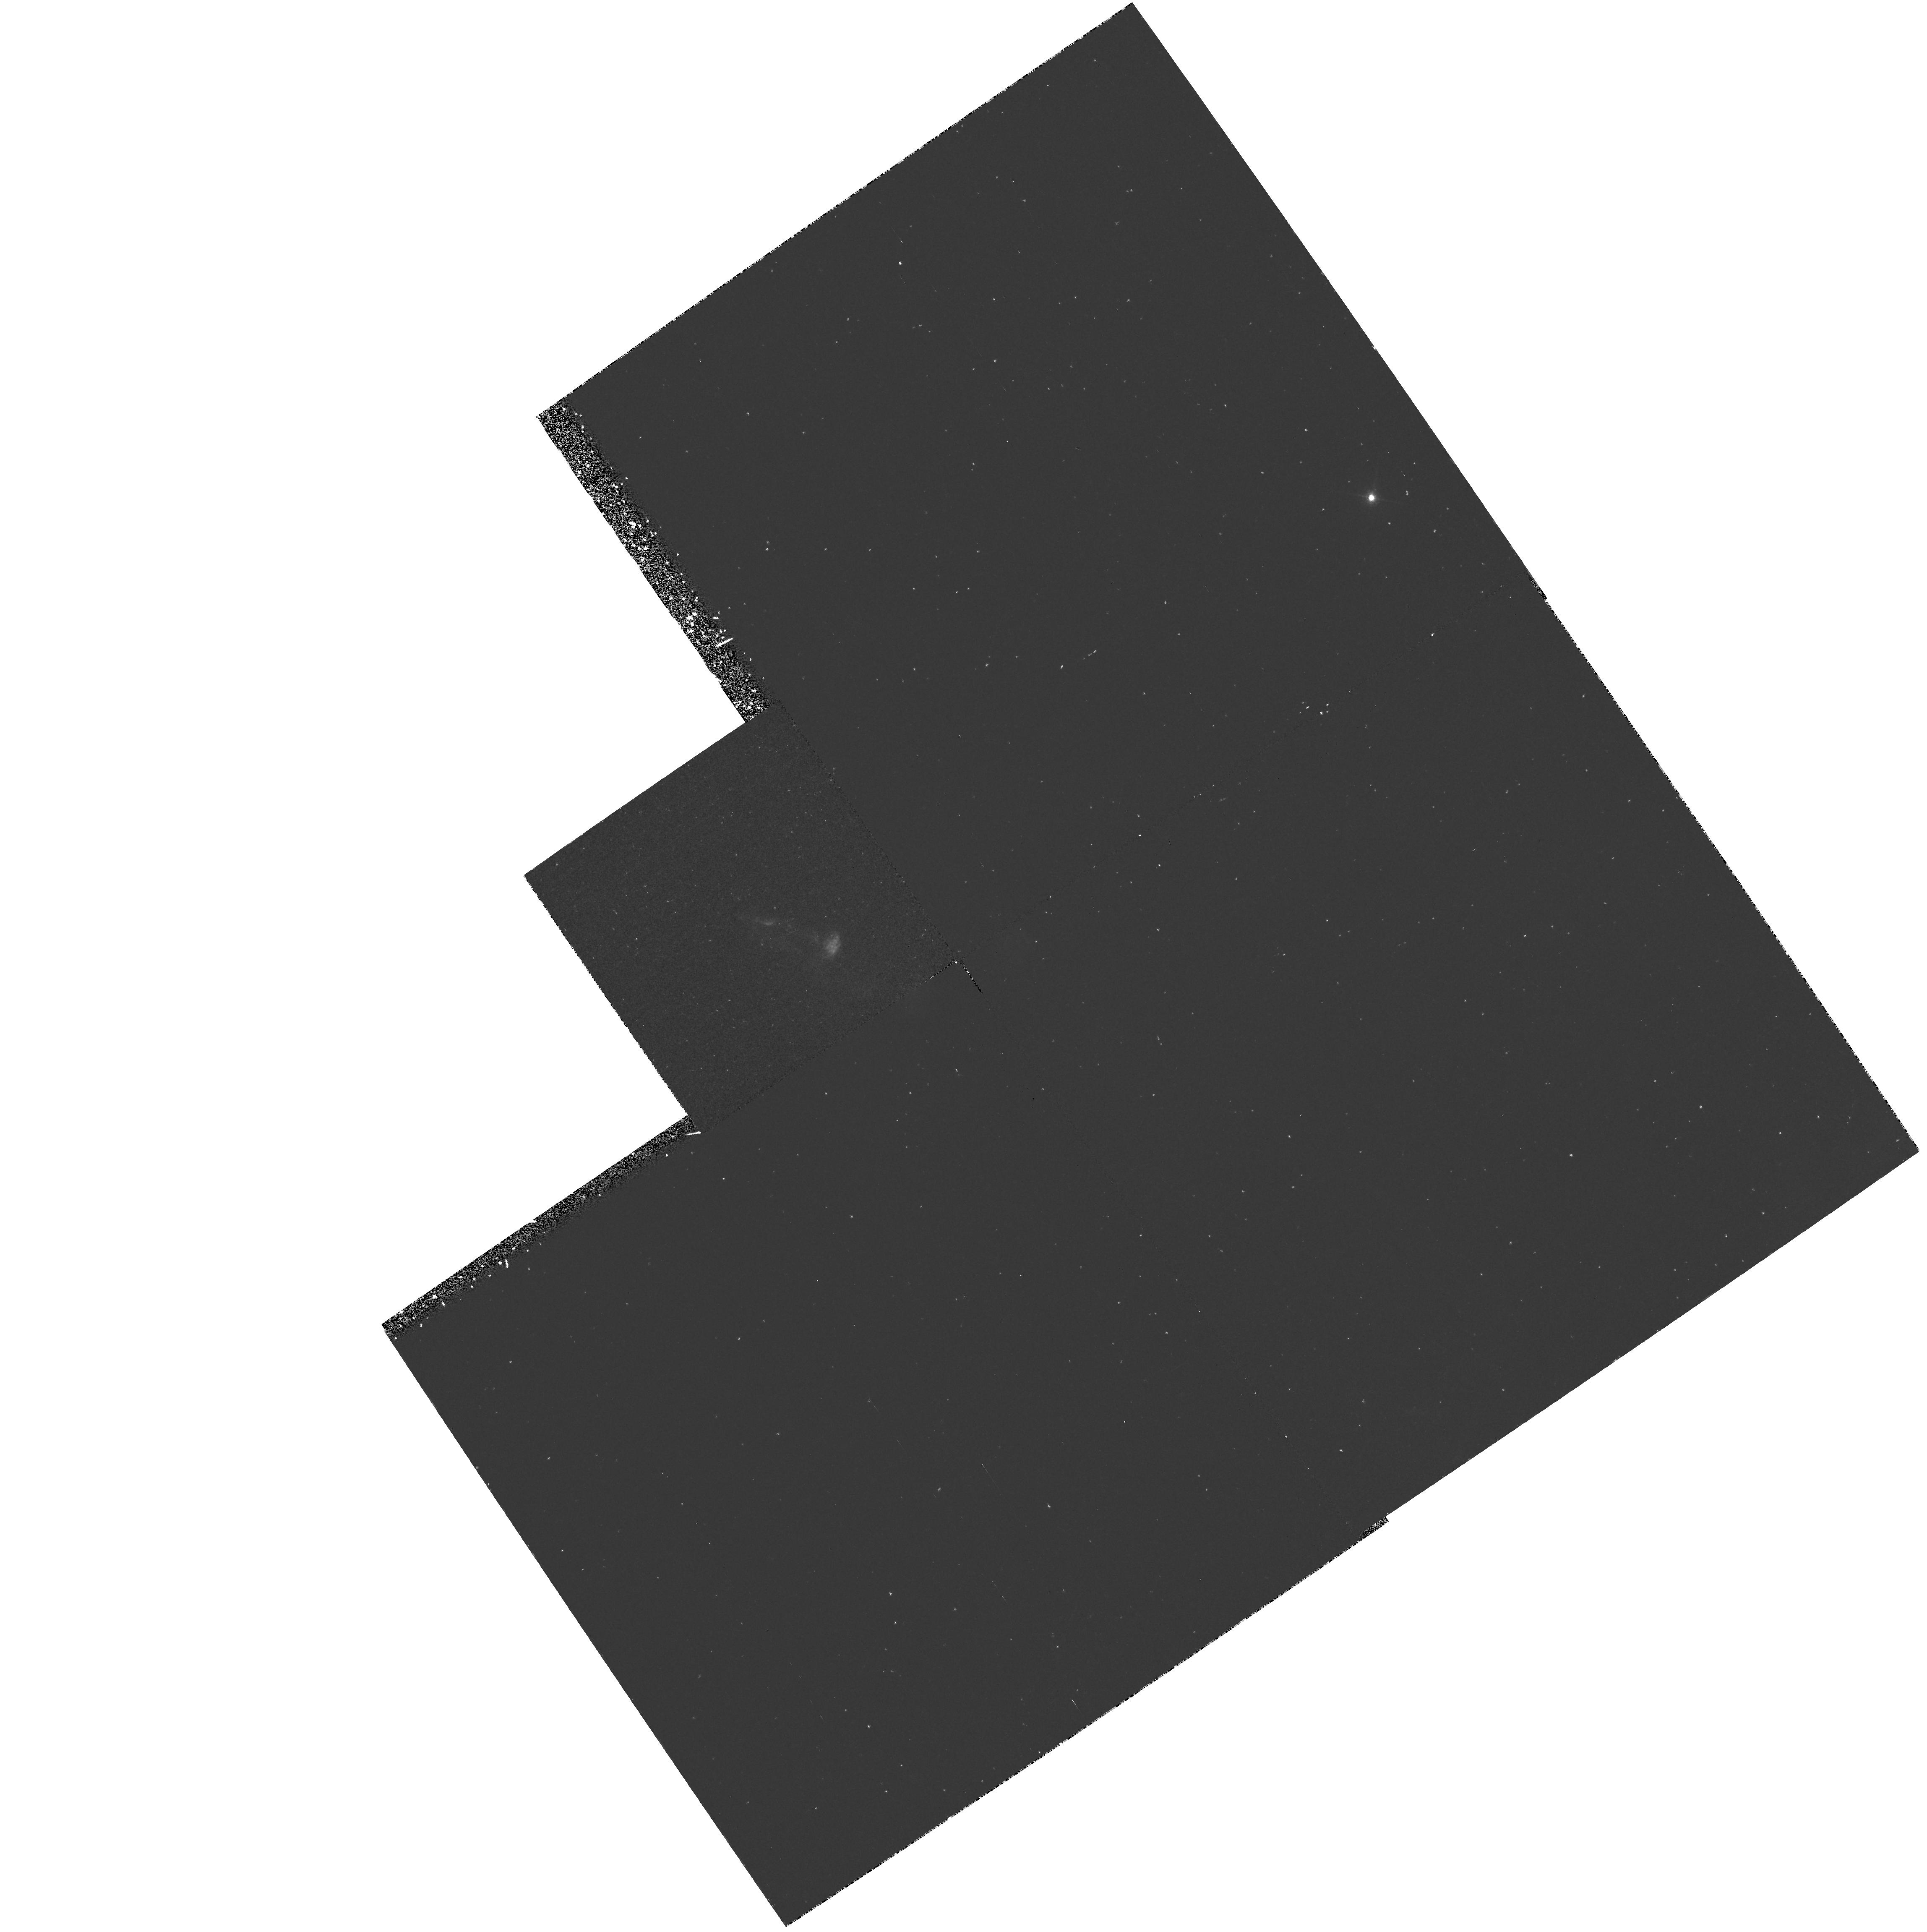
Target: L1551-IRS5. Instrument: WFPC2/PC. Filter: F673N. Exposure: 42 min. Observation ID: hst_6127_01_wfpc2_pc_f673n_u31f01

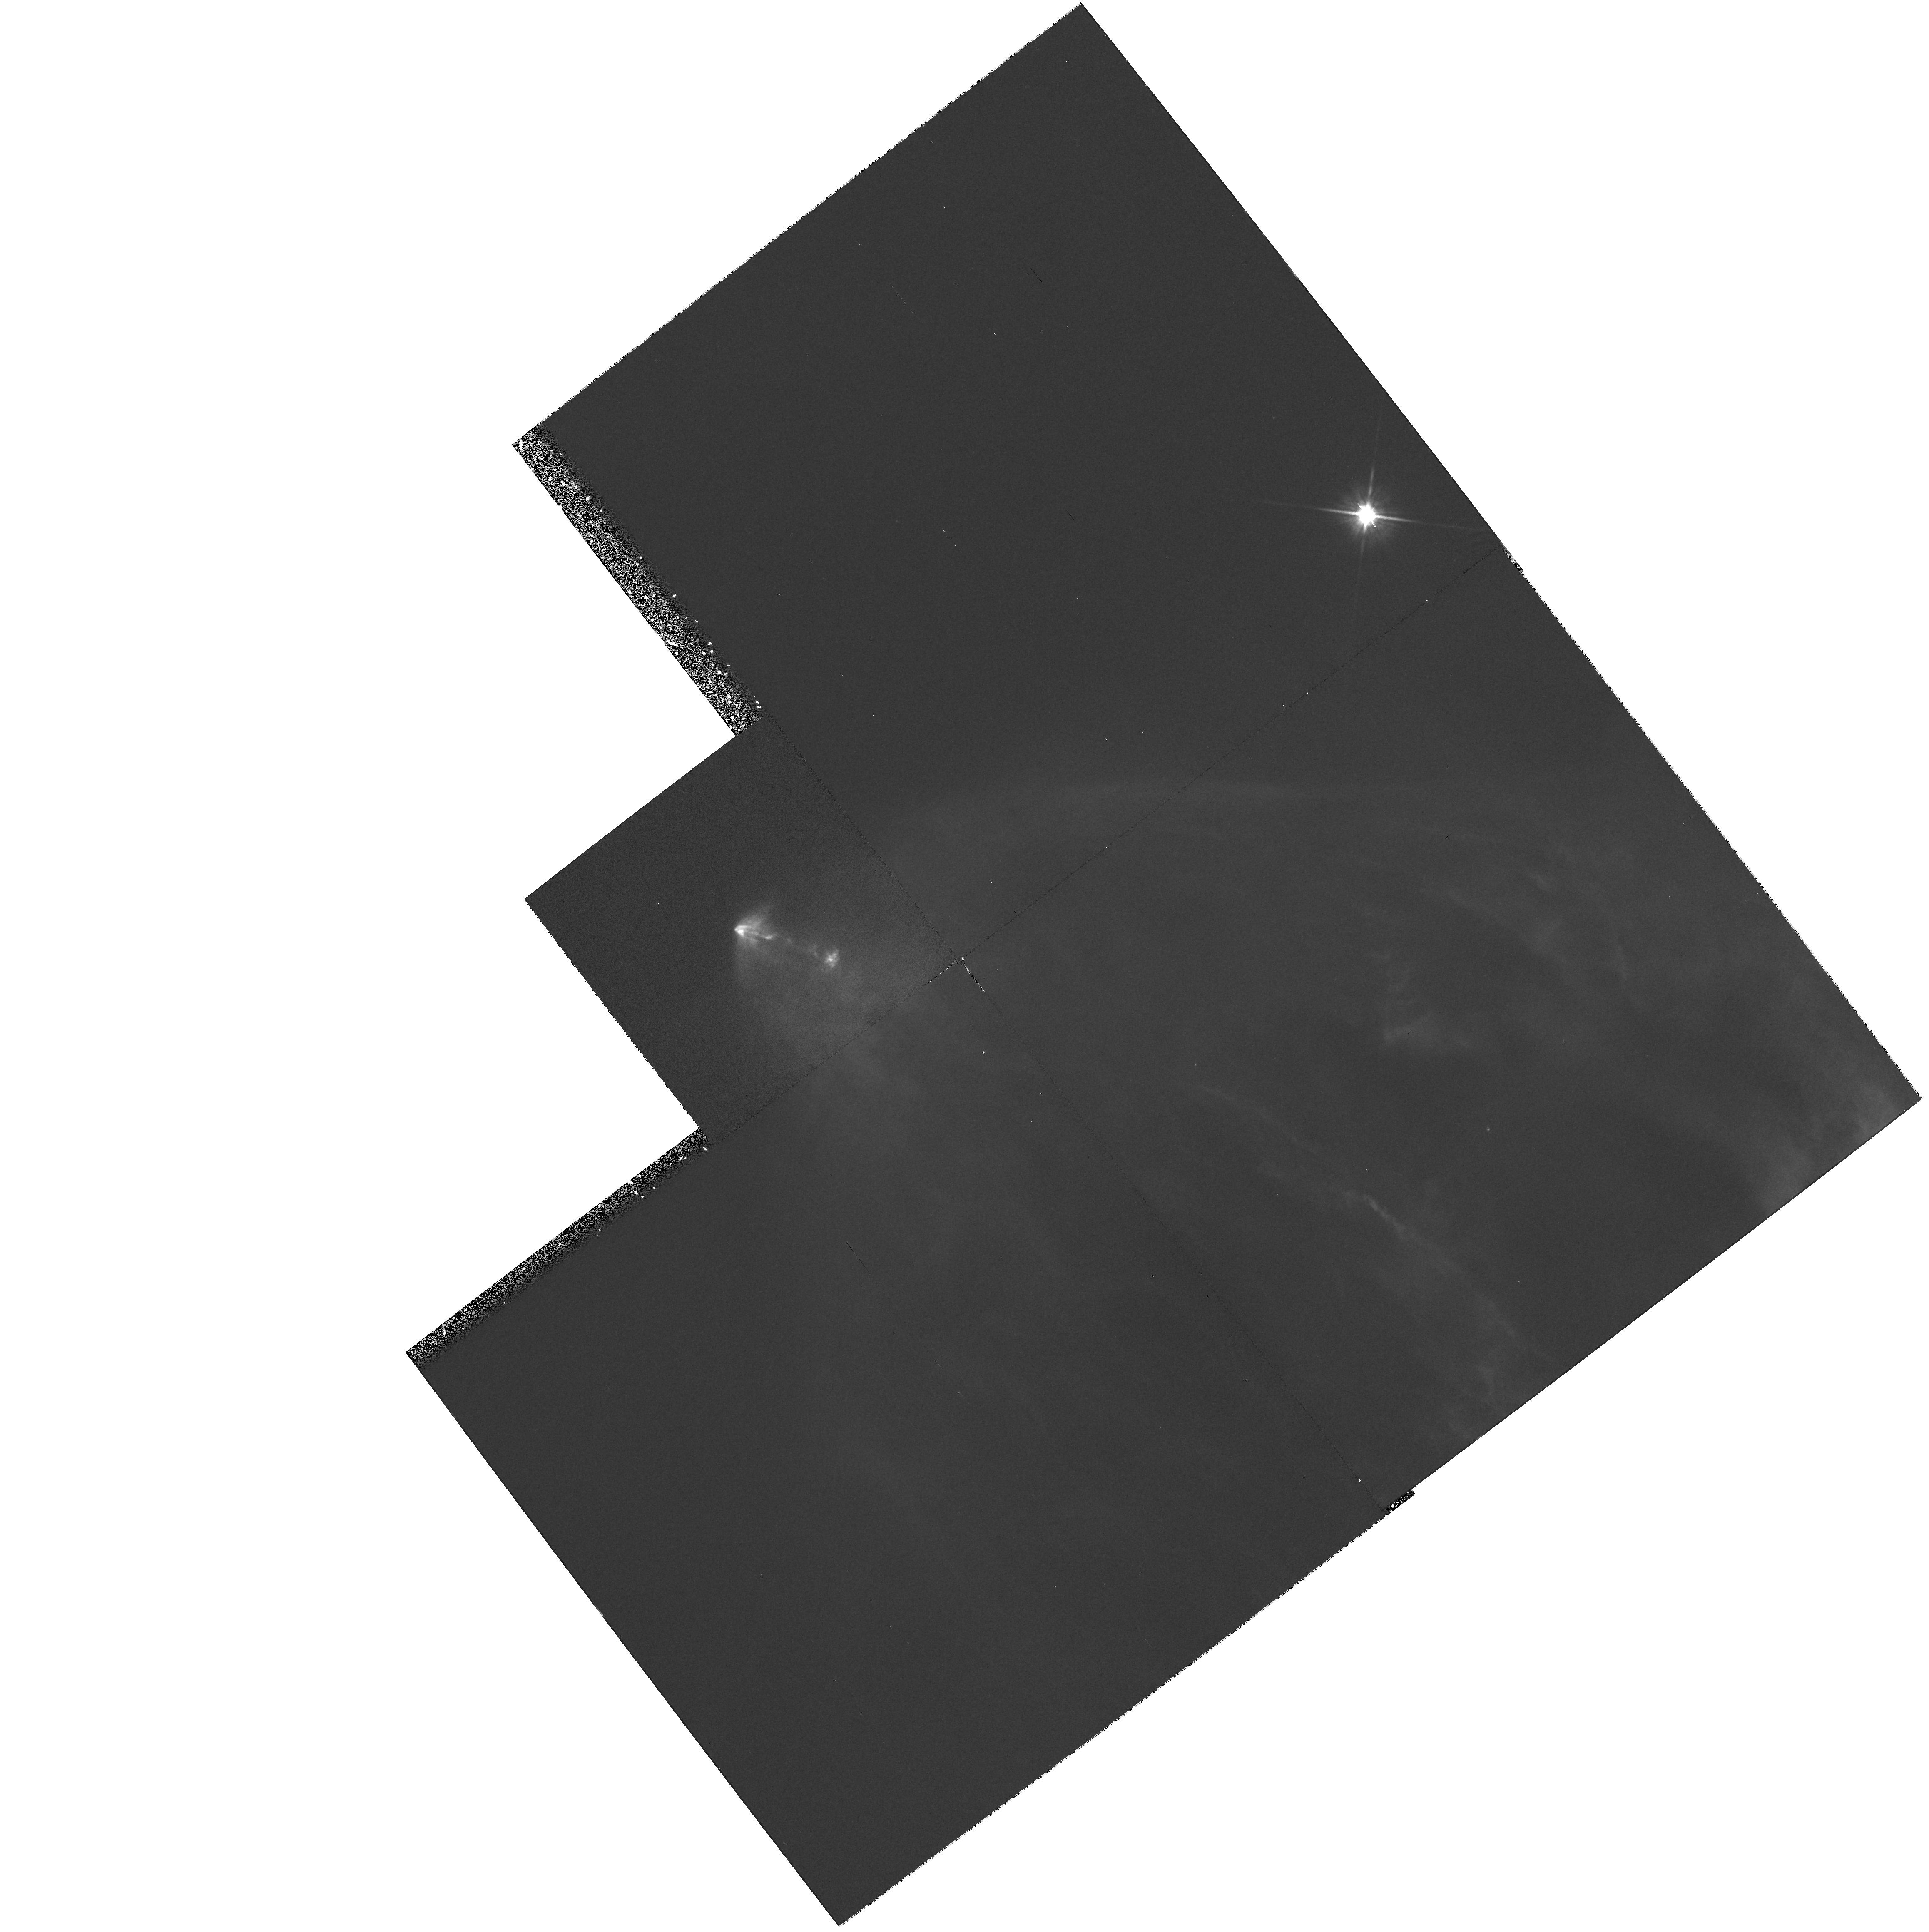
Target: L1551-IRS5. Instrument: WFPC2/PC. Filter: F814W. Exposure: 35 min. Observation ID: hst_6127_50_wfpc2_pc_f814w_u31f50

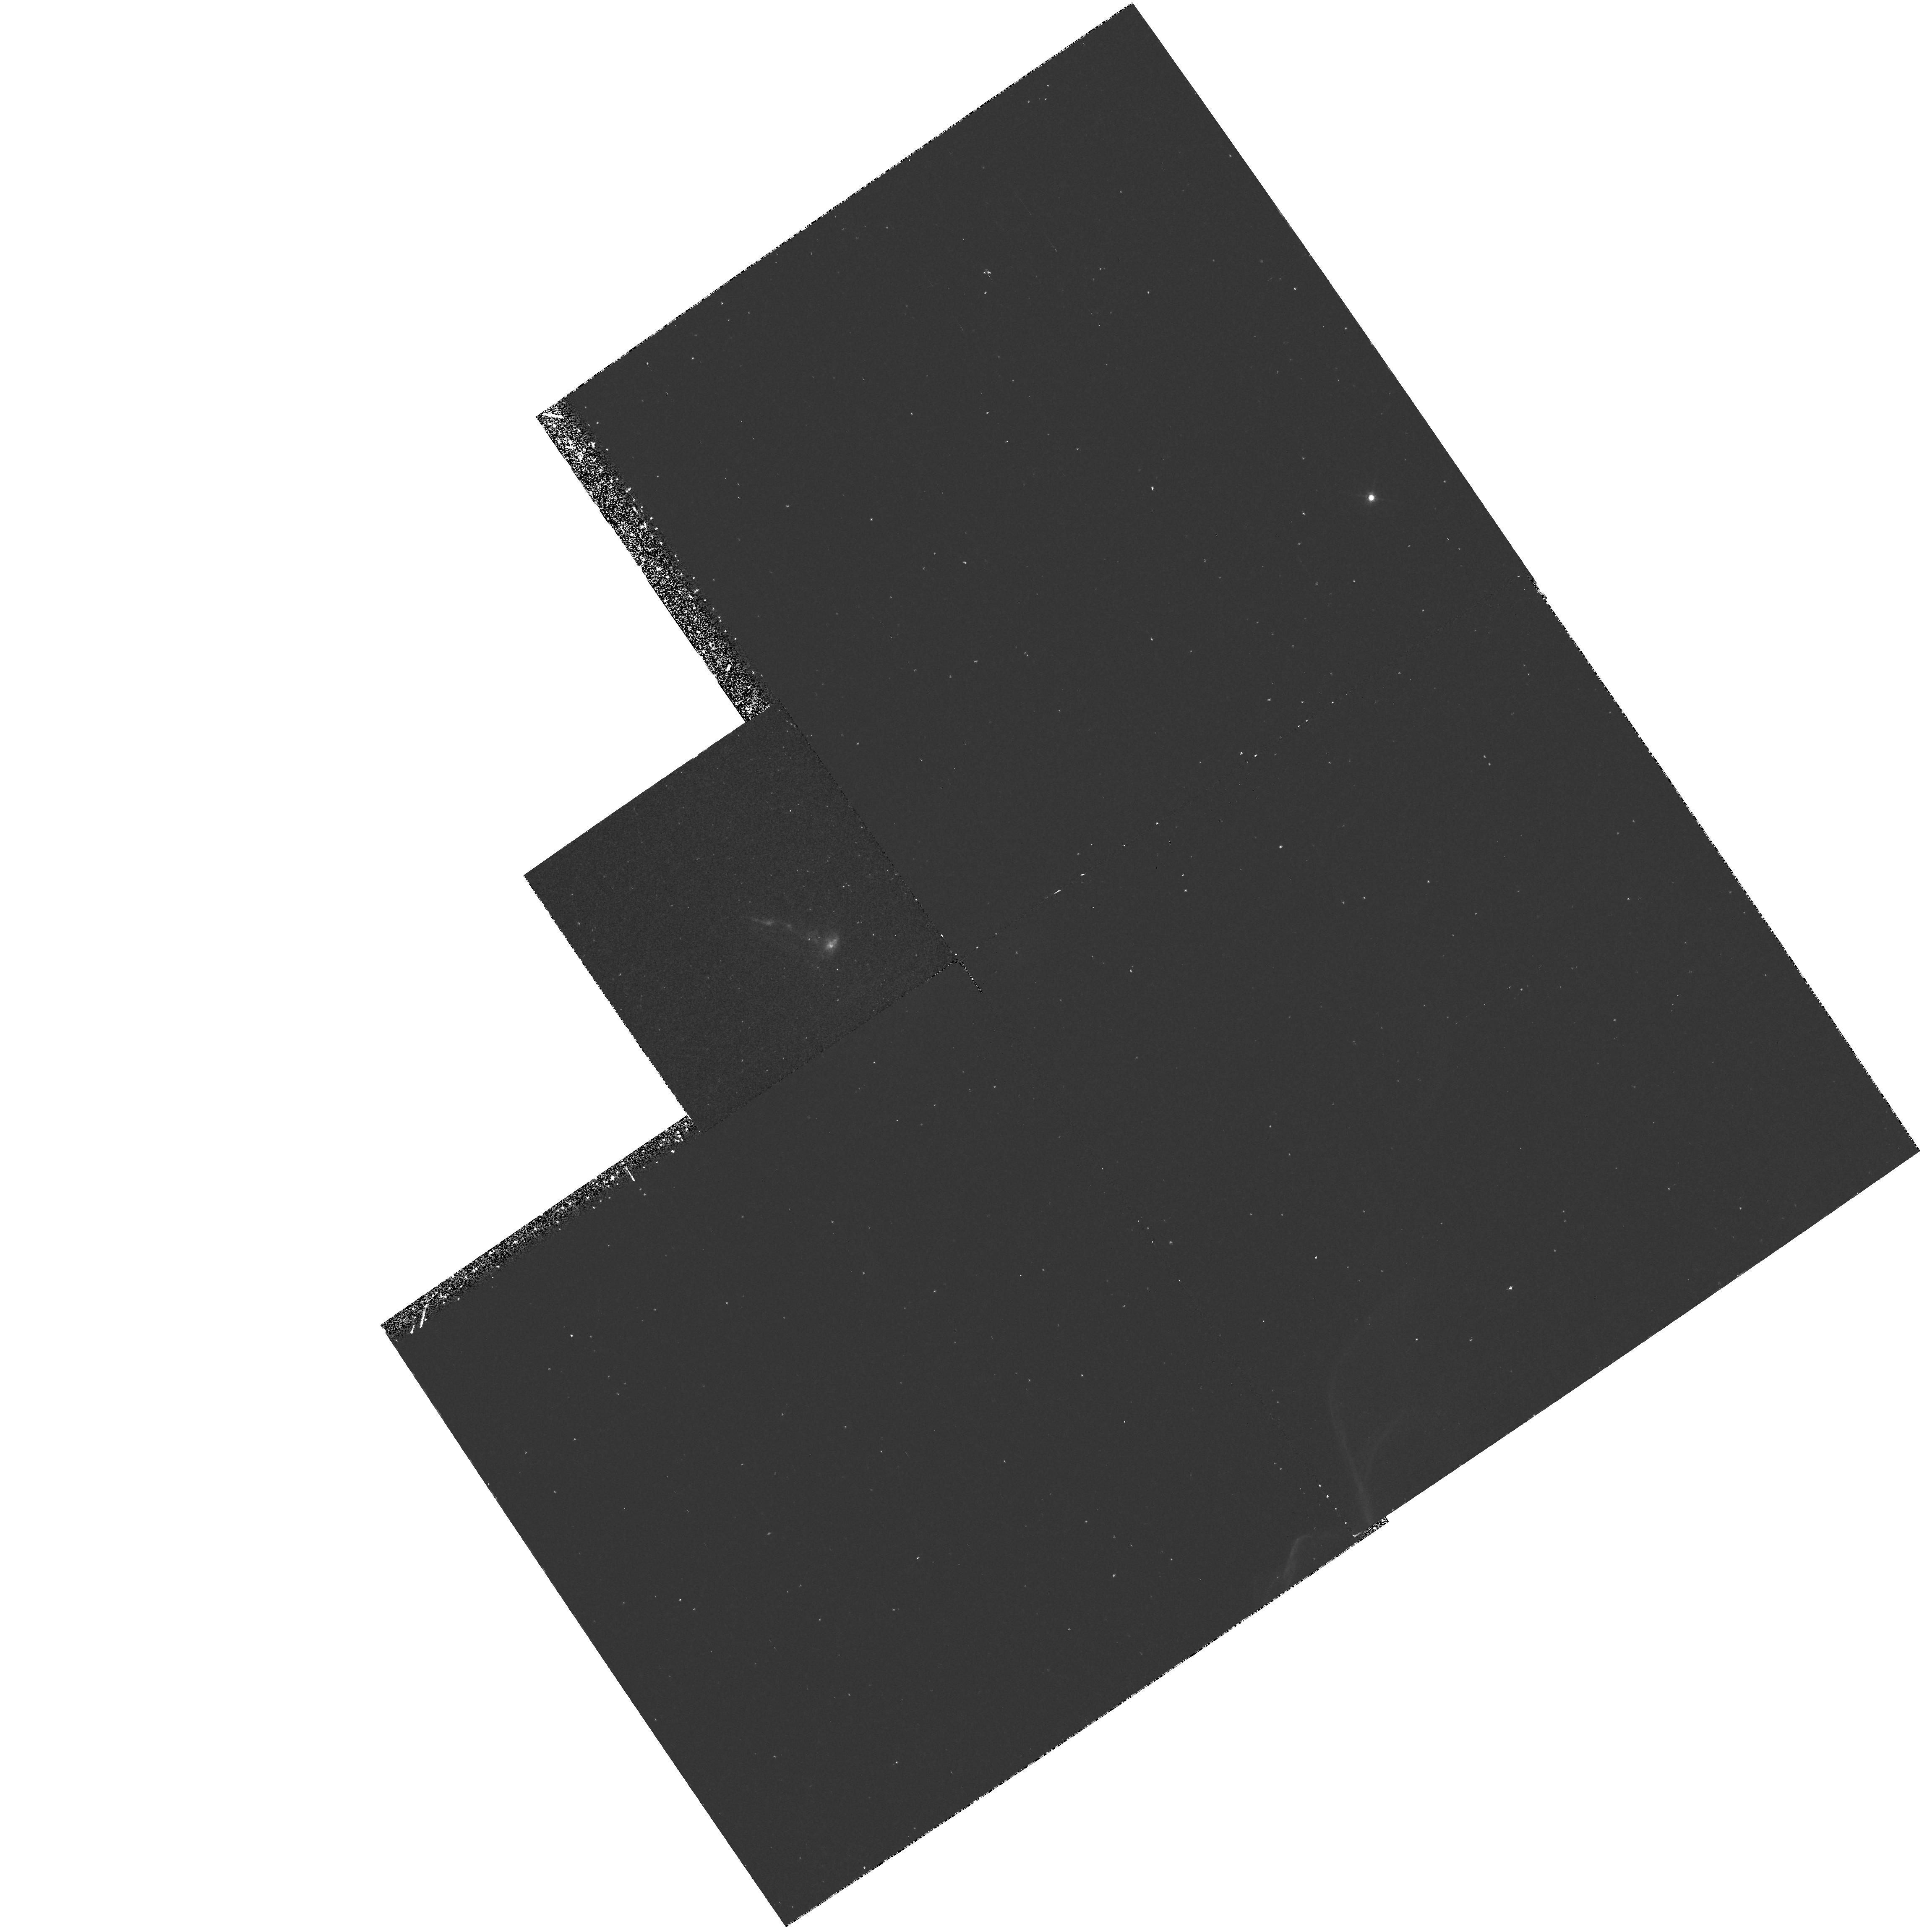
Target: L1551-IRS5. Instrument: WFPC2/PC. Filter: F656N. Exposure: 42 min. Observation ID: hst_6127_01_wfpc2_pc_f656n_u31f01

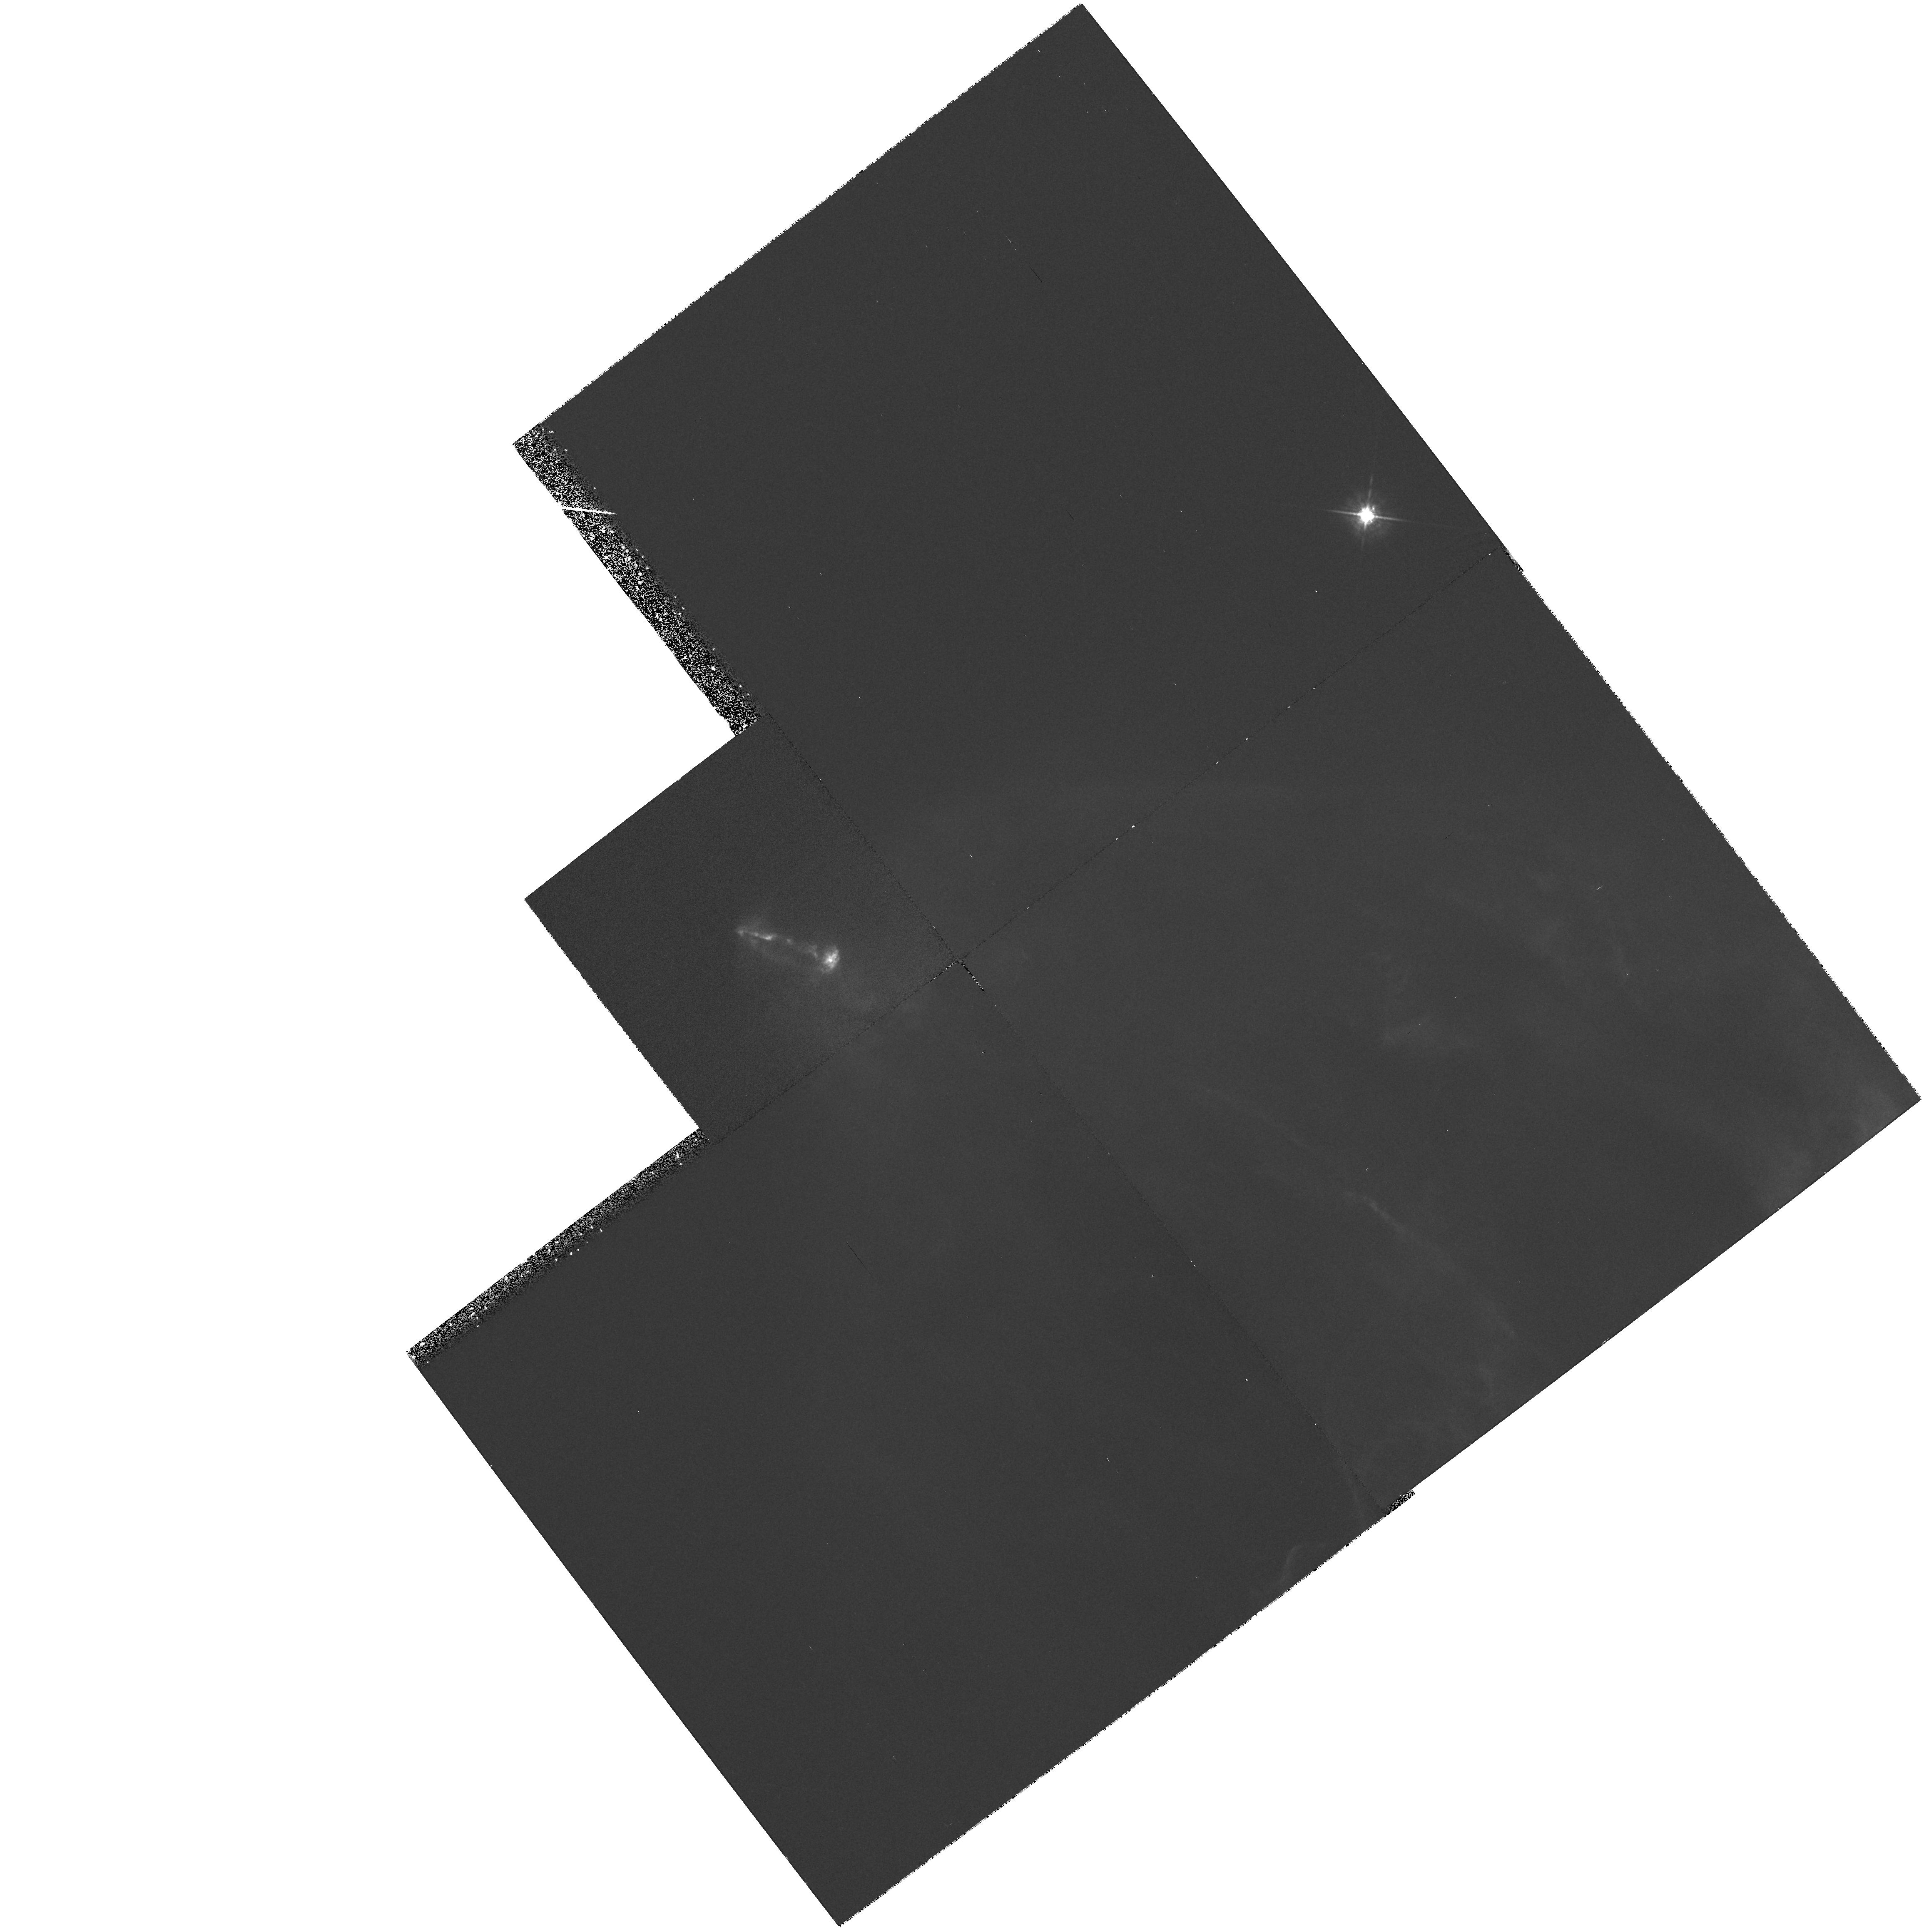
Target: L1551-IRS5. Instrument: WFPC2/PC. Filter: F675W. Exposure: 30 min. Observation ID: hst_6127_50_wfpc2_pc_f675w_u31f50

Velocity field and small scale structure in the L1551 IRS5 jet (PI: Fridlund, Malcolm)

We propose to image the optical jet emanating from the young stellar object L1551 IRS5 over a period of three cycles. Using two narrow band filters sensitive to high-and low-excitation shocks respectively and two wide-band filters sensitive to line-emission and dust scattering respectively, we aim to study the time evolution of small scale structures within this object. Ground based observations have already detected the time scale for evolution of this object. HST is going to provide the level of detail necessary for a direct comparison with (existing) hydrodynamical models. Our data will resolve the smallest features observed (optically) so far in an astrophysical jet, and also detect their time evolution.